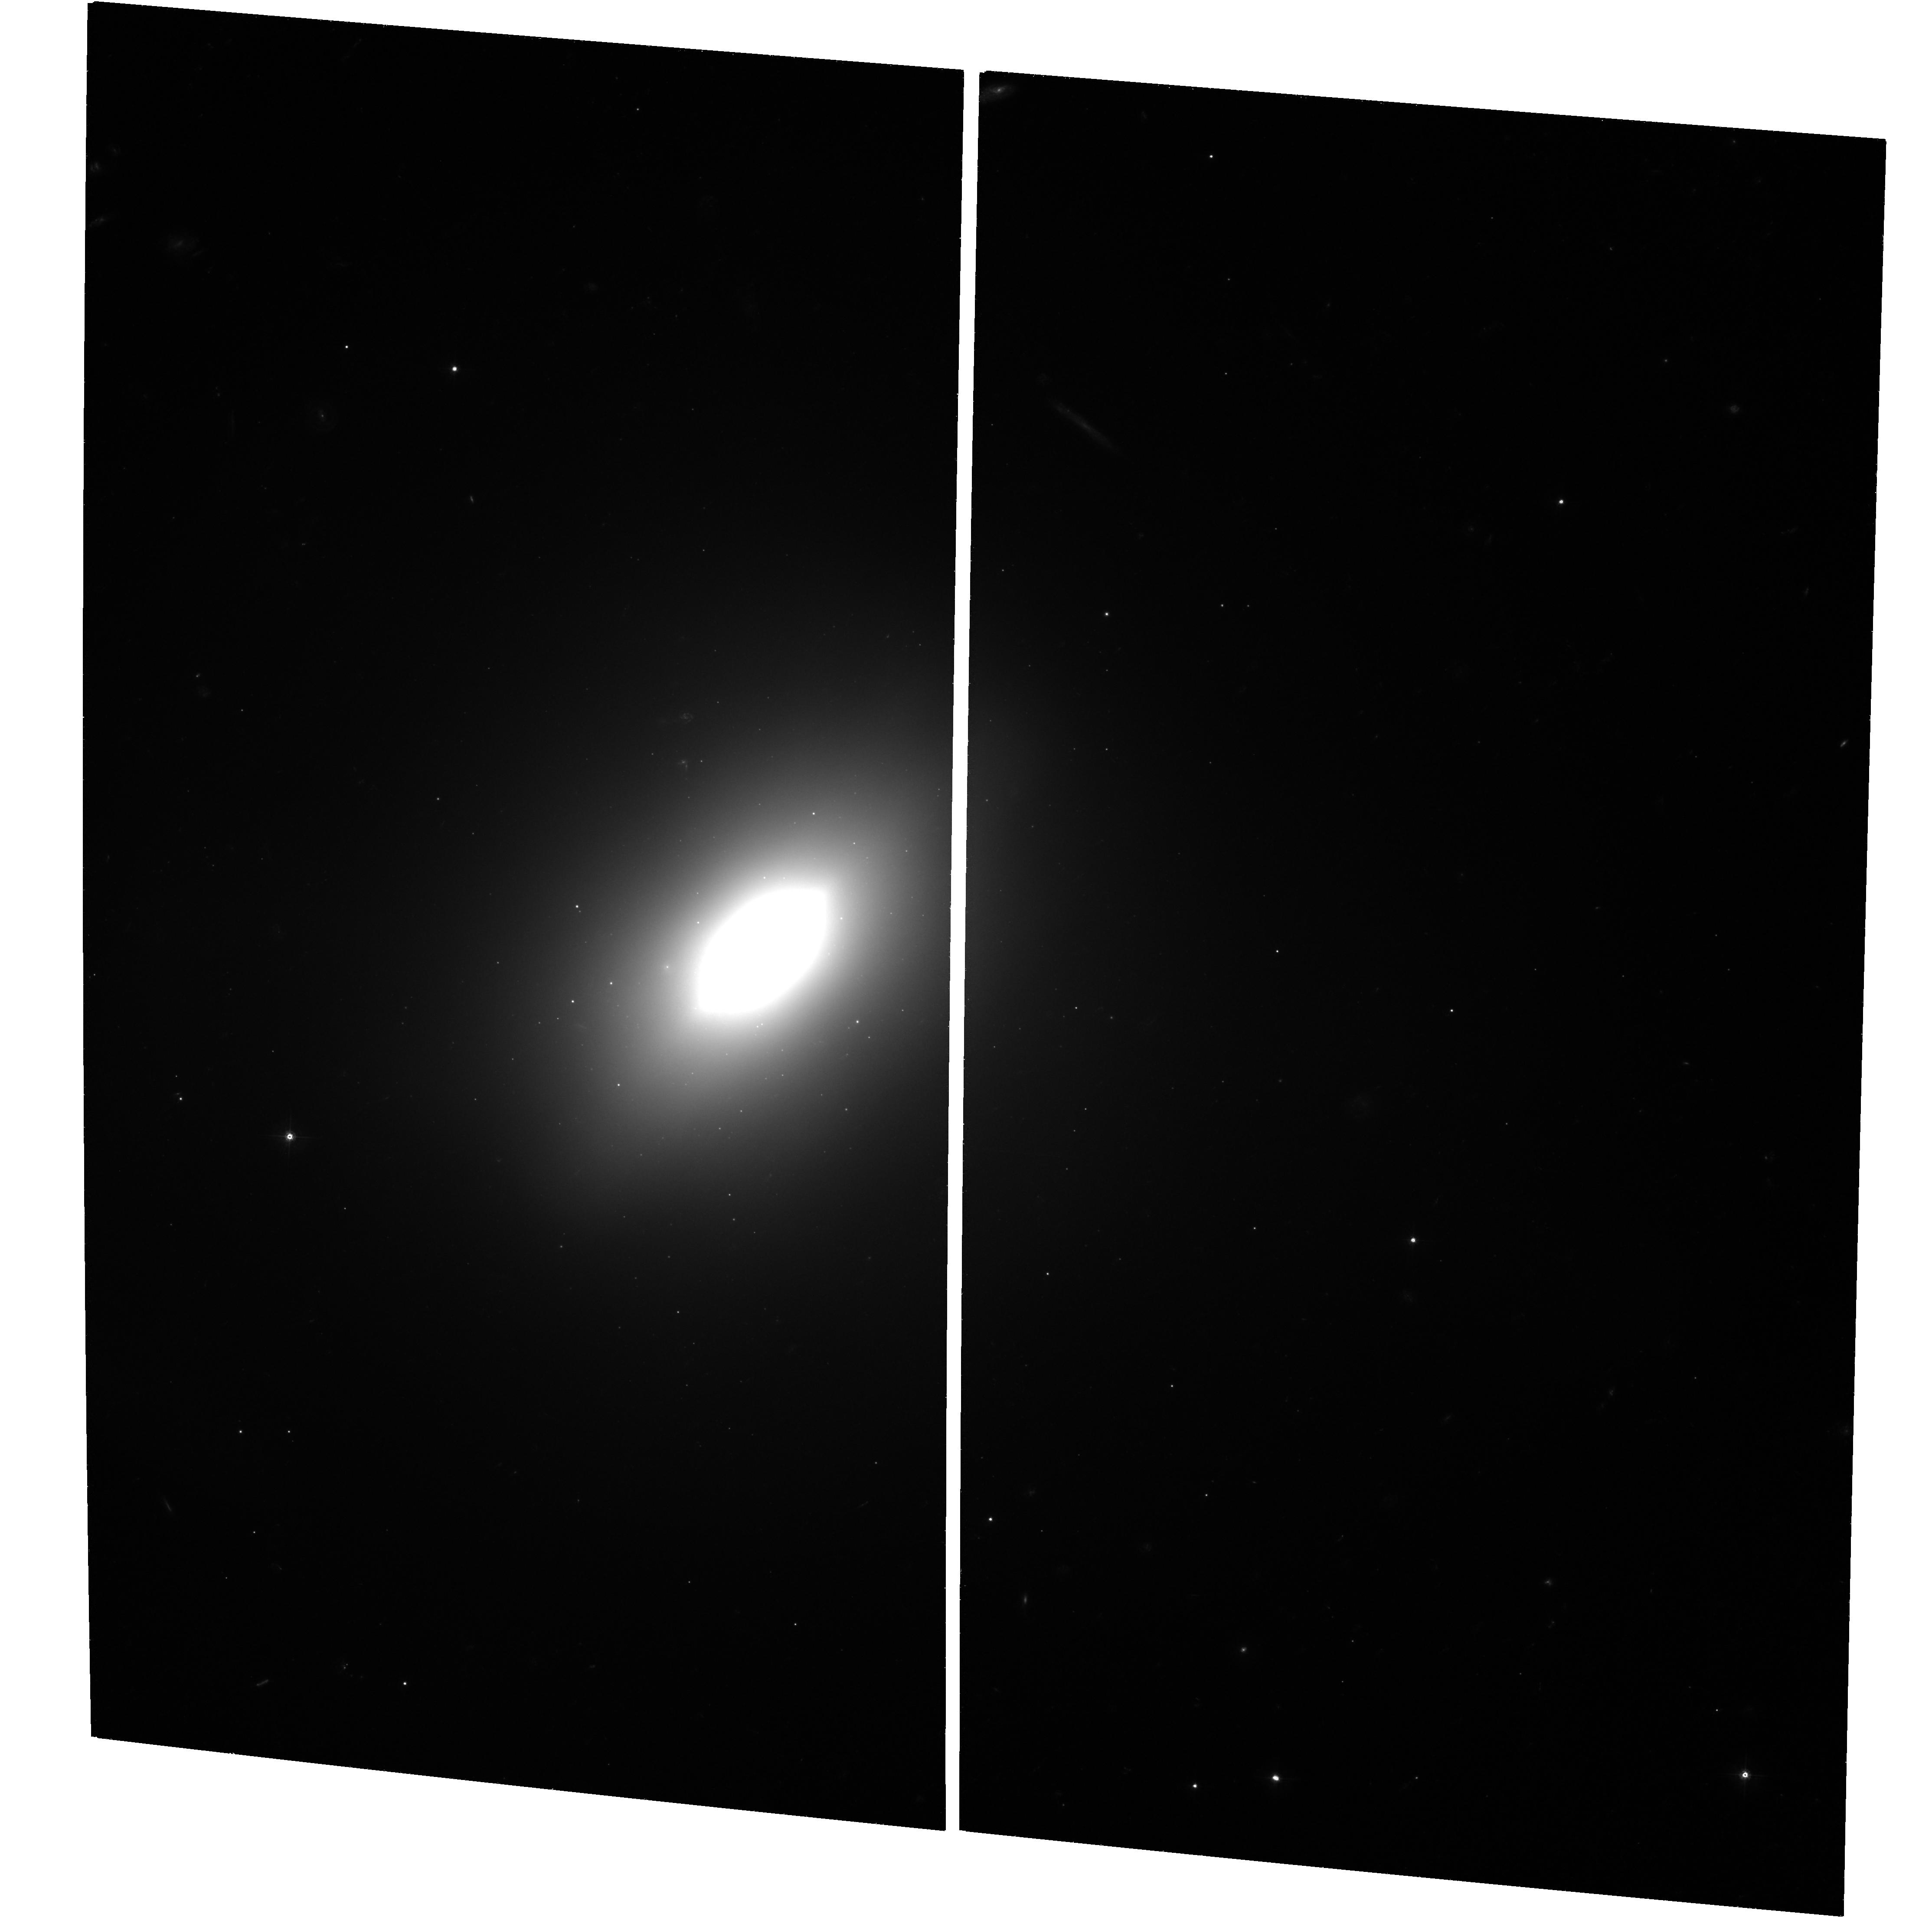
Target: NGC3610. Instrument: ACS/WFC. Filter: F555W. Exposure: 1.8 h. Observation ID: hst_9409_03_acs_wfc_f555w_j6n203

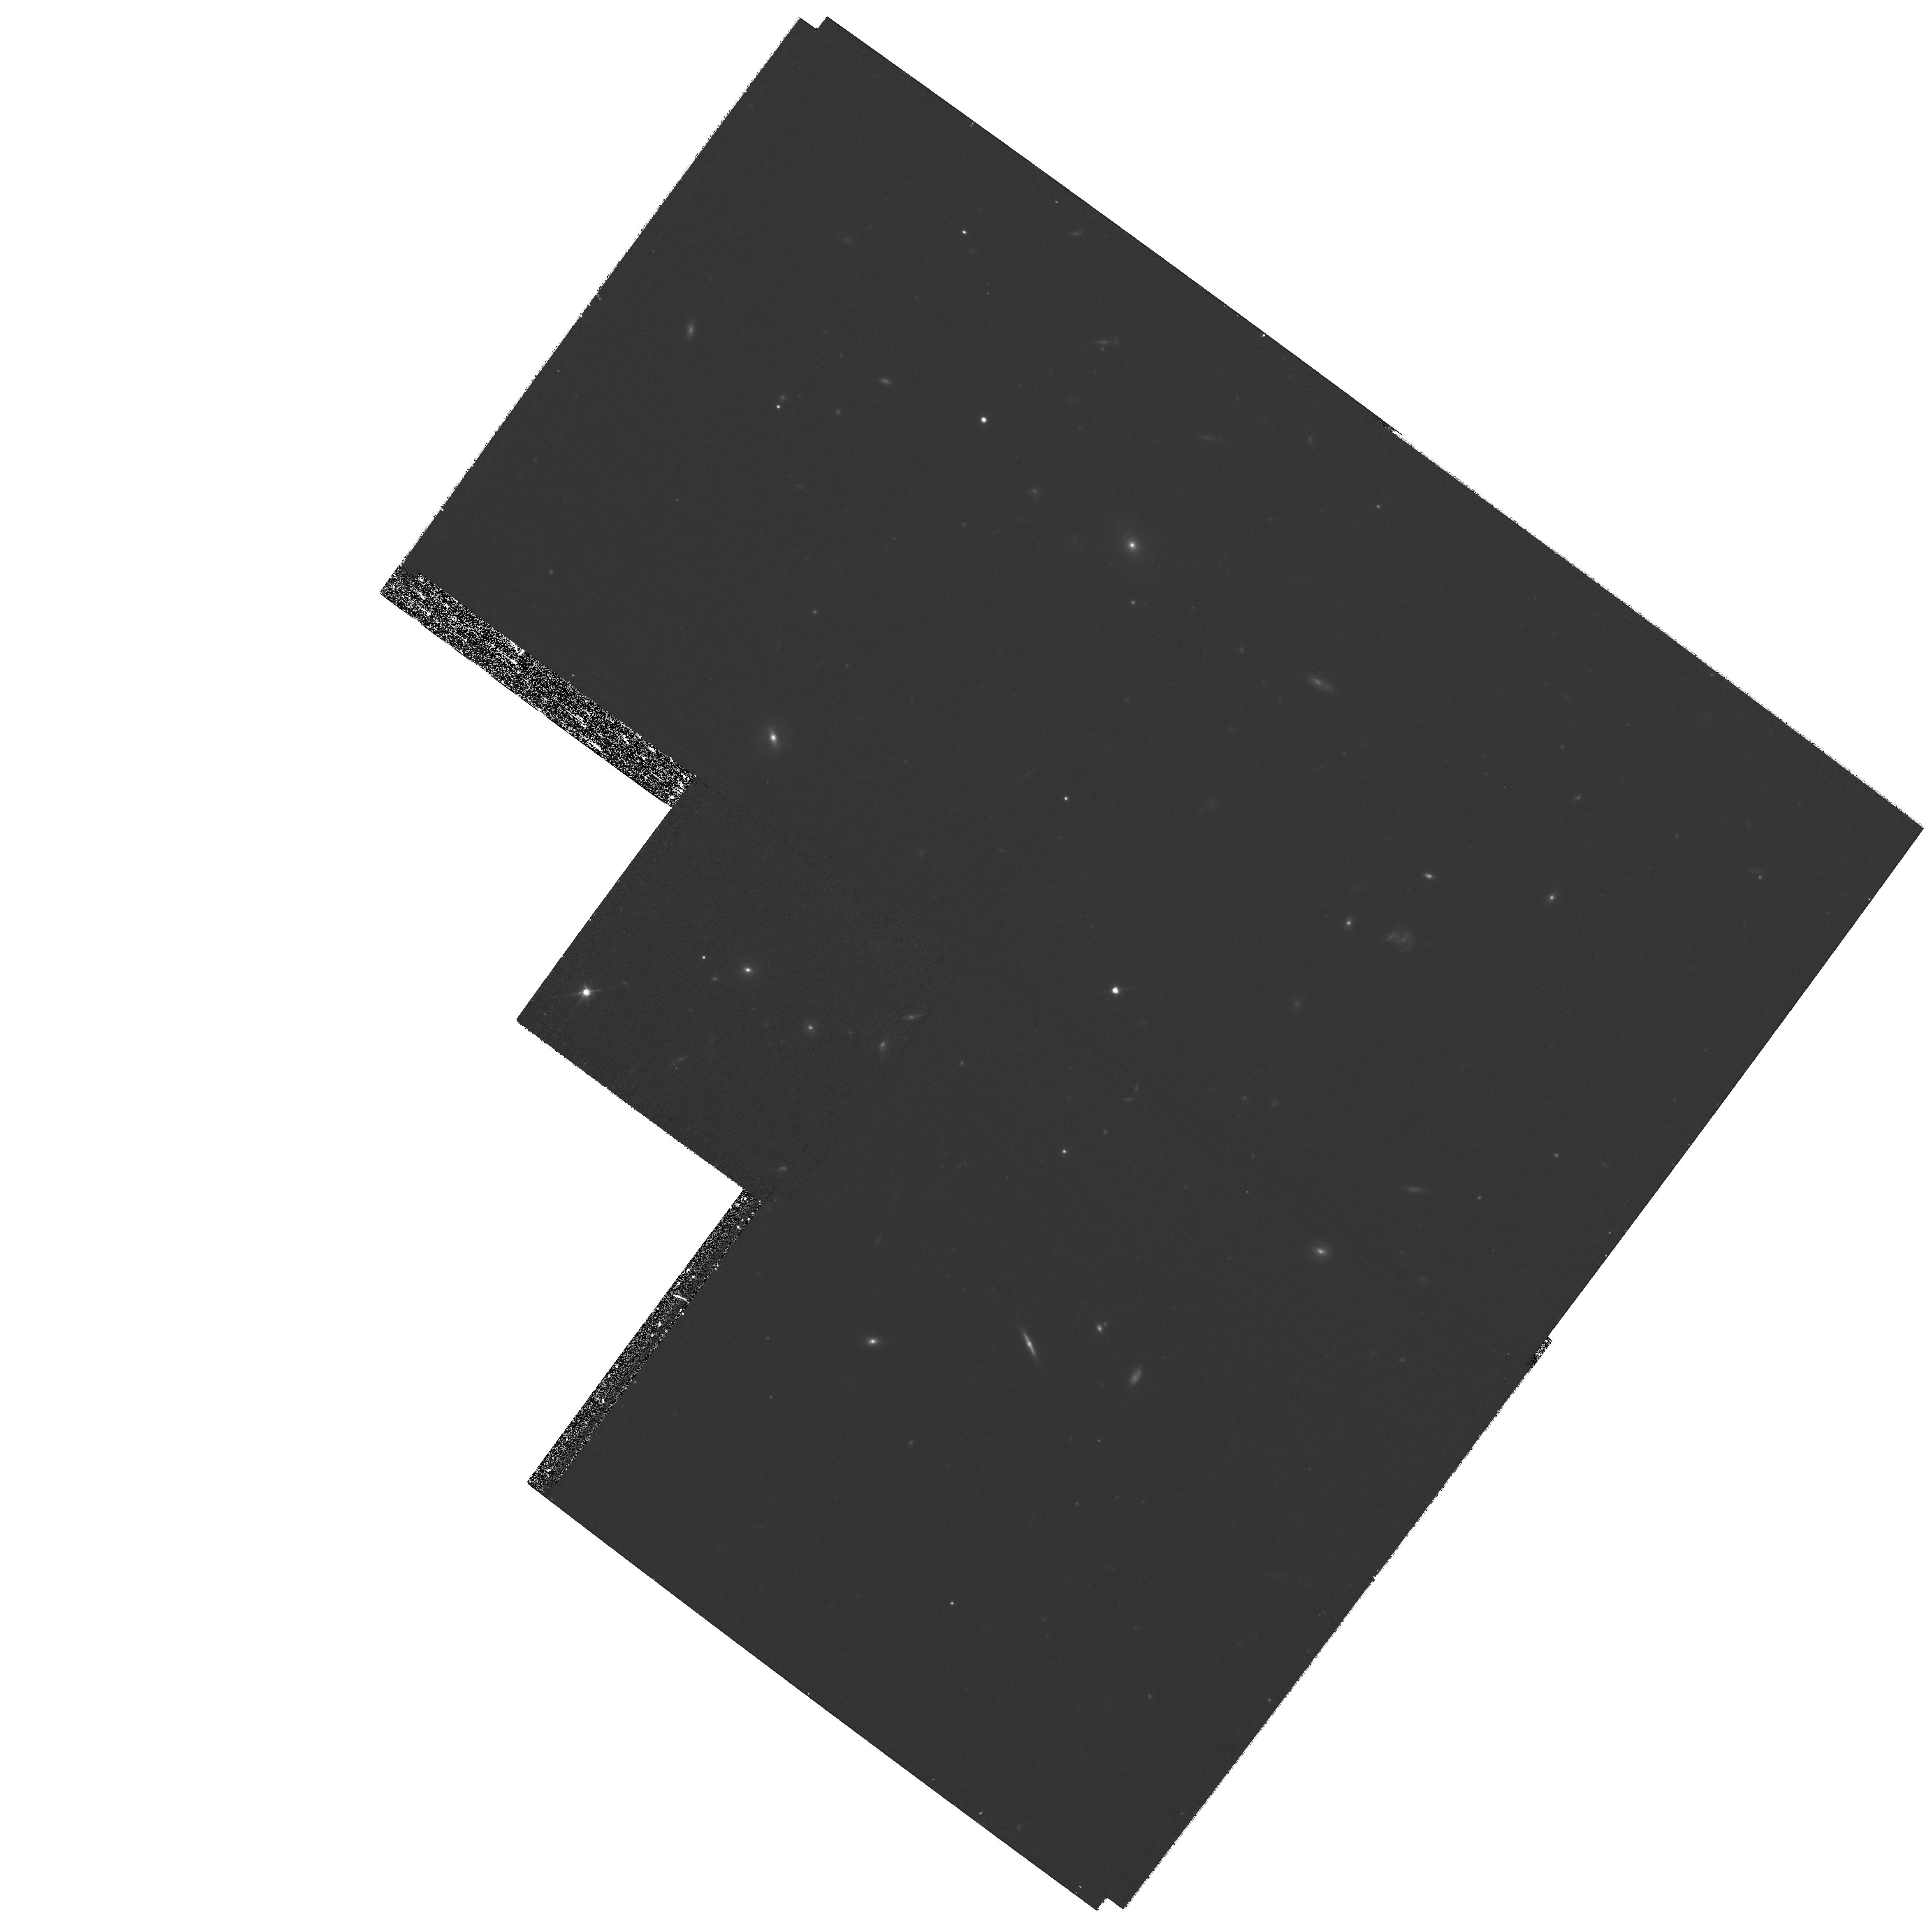
Target: NGC1316. Instrument: WFPC2/PC. Filter: F814W. Exposure: 50 min. Observation ID: hst_9409_01_wfpc2_pc_f814w_u6n201

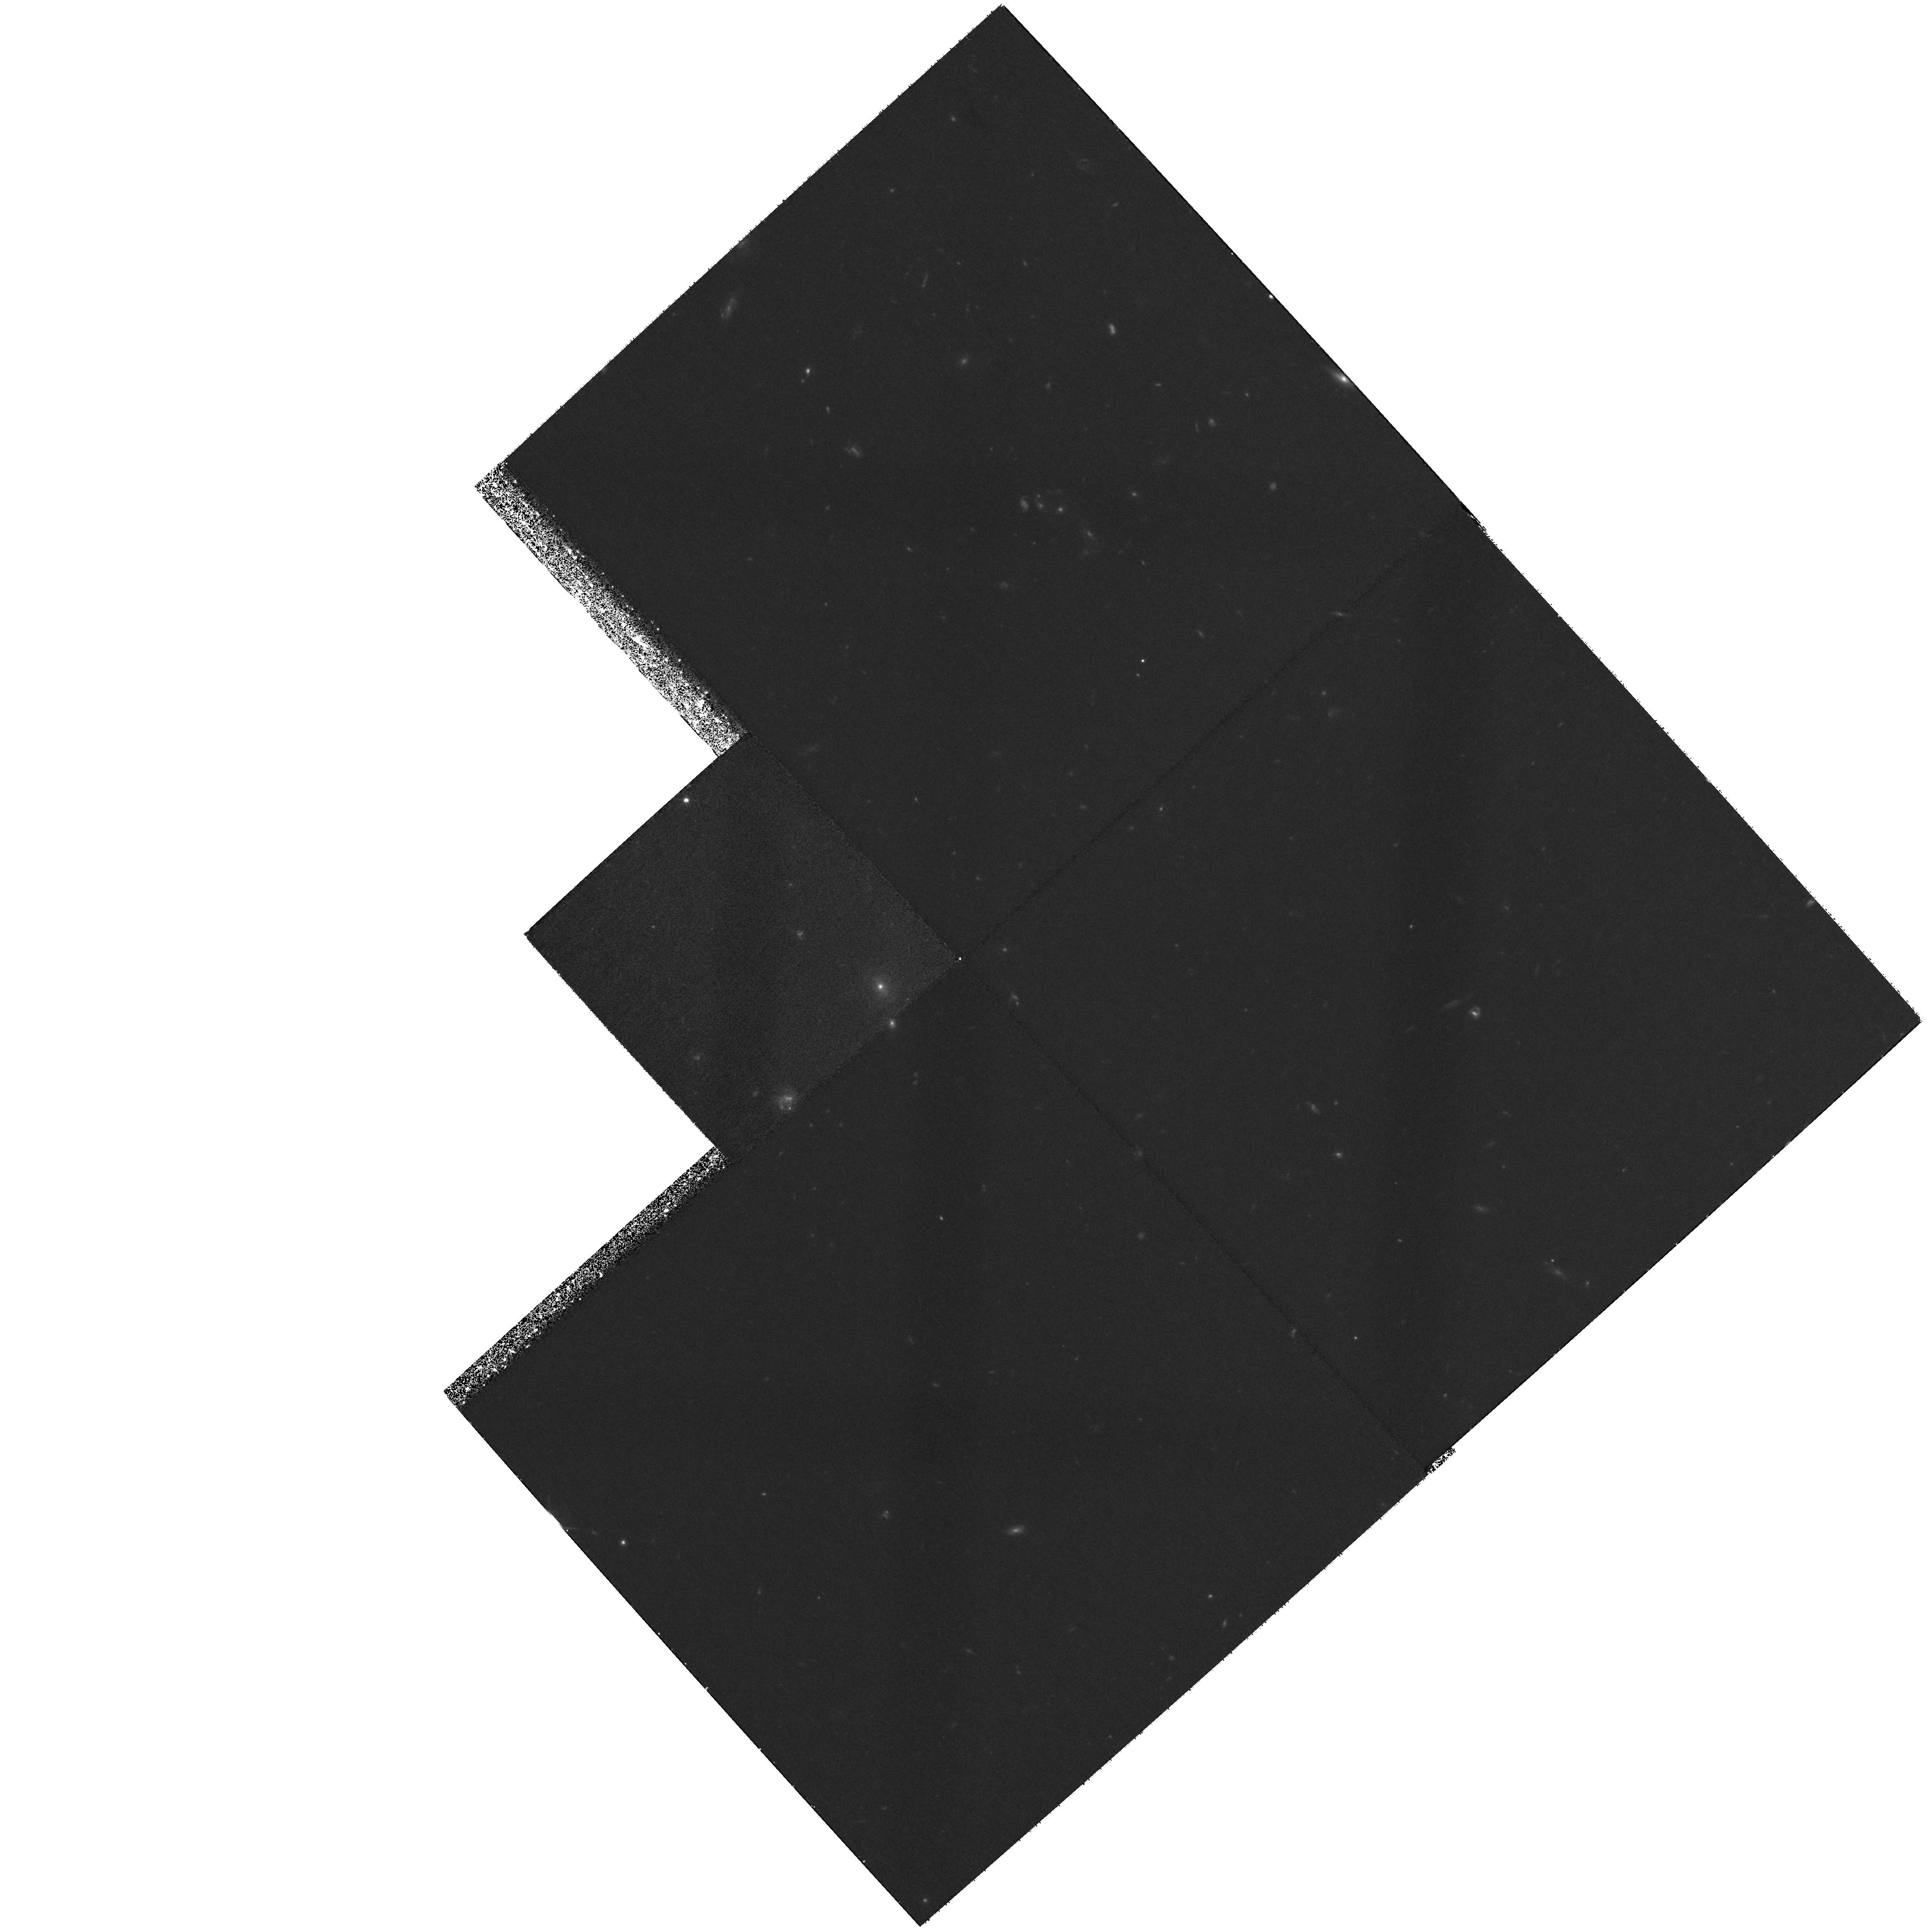
Target: field at RA 169.729°, Dec 58.718°. Instrument: WFPC2/PC. Filter: F555W. Exposure: 1.3 h. Observation ID: hst_9409_03_wfpc2_pc_f555w_u6n203

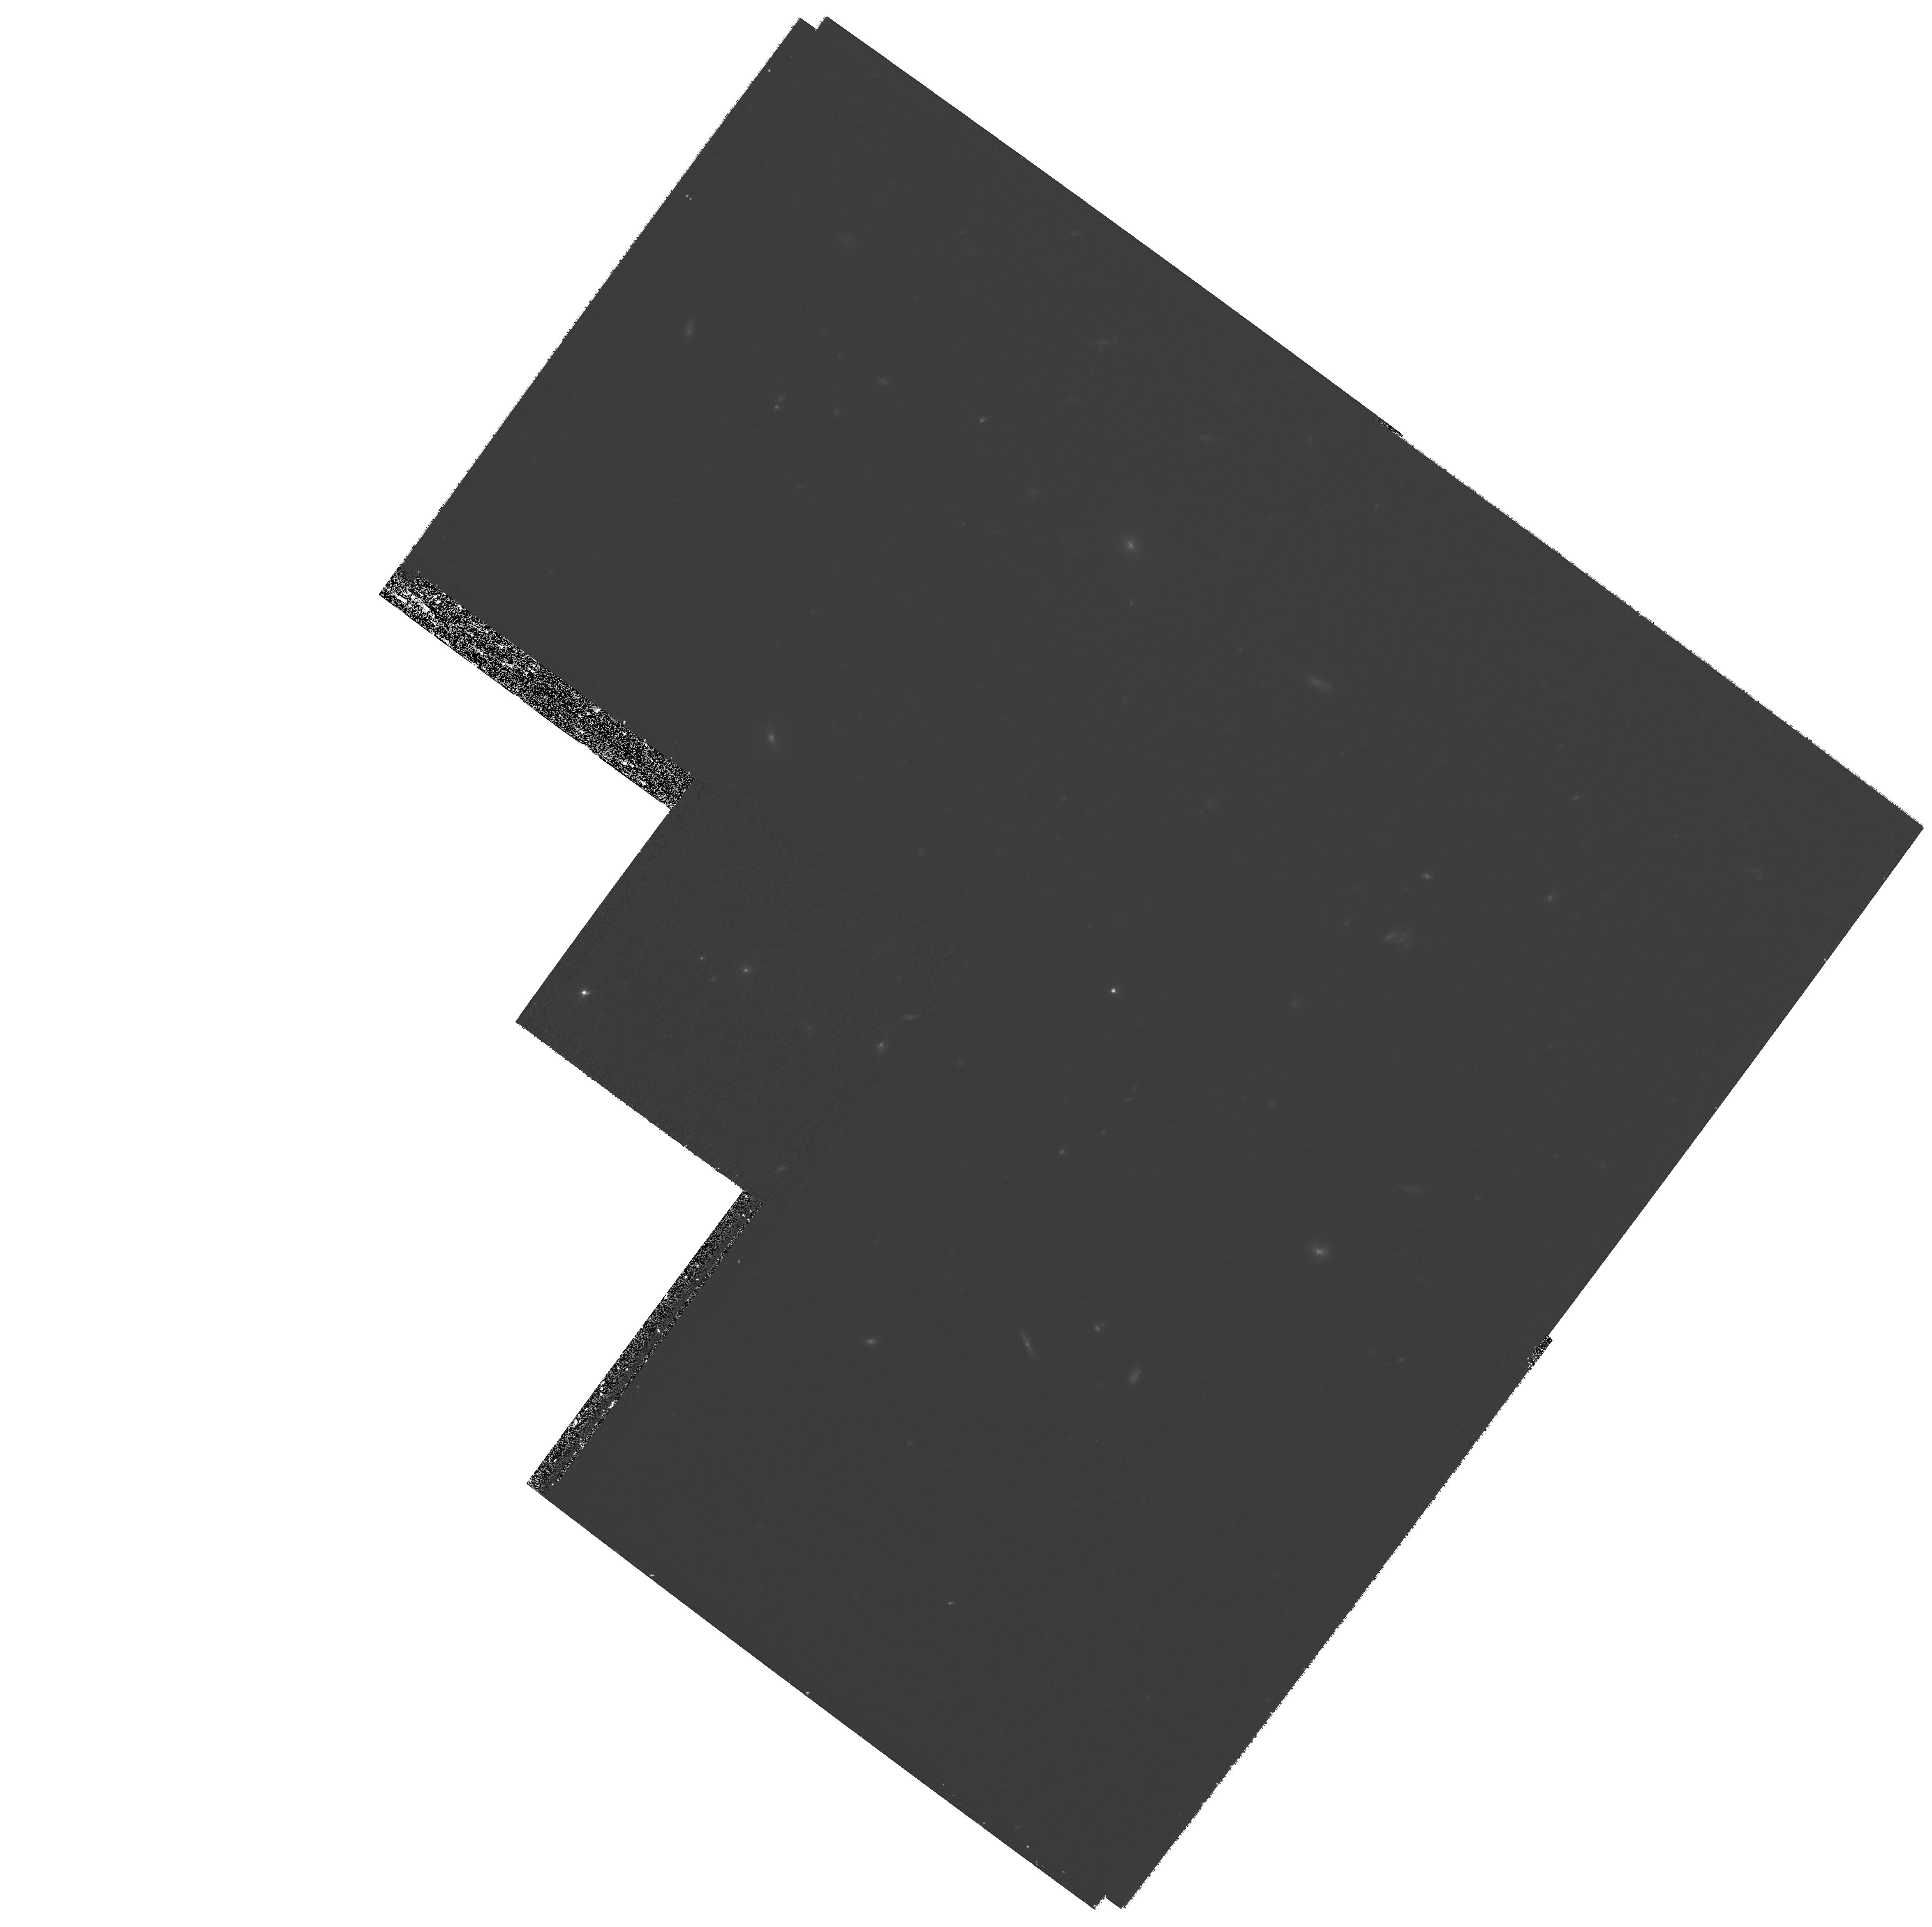
Target: MULTIPLE. Instrument: WFPC2/PC. Filter: F555W. Exposure: 1 h. Observation ID: hst_9409_02_wfpc2_pc_f555w_u6n202

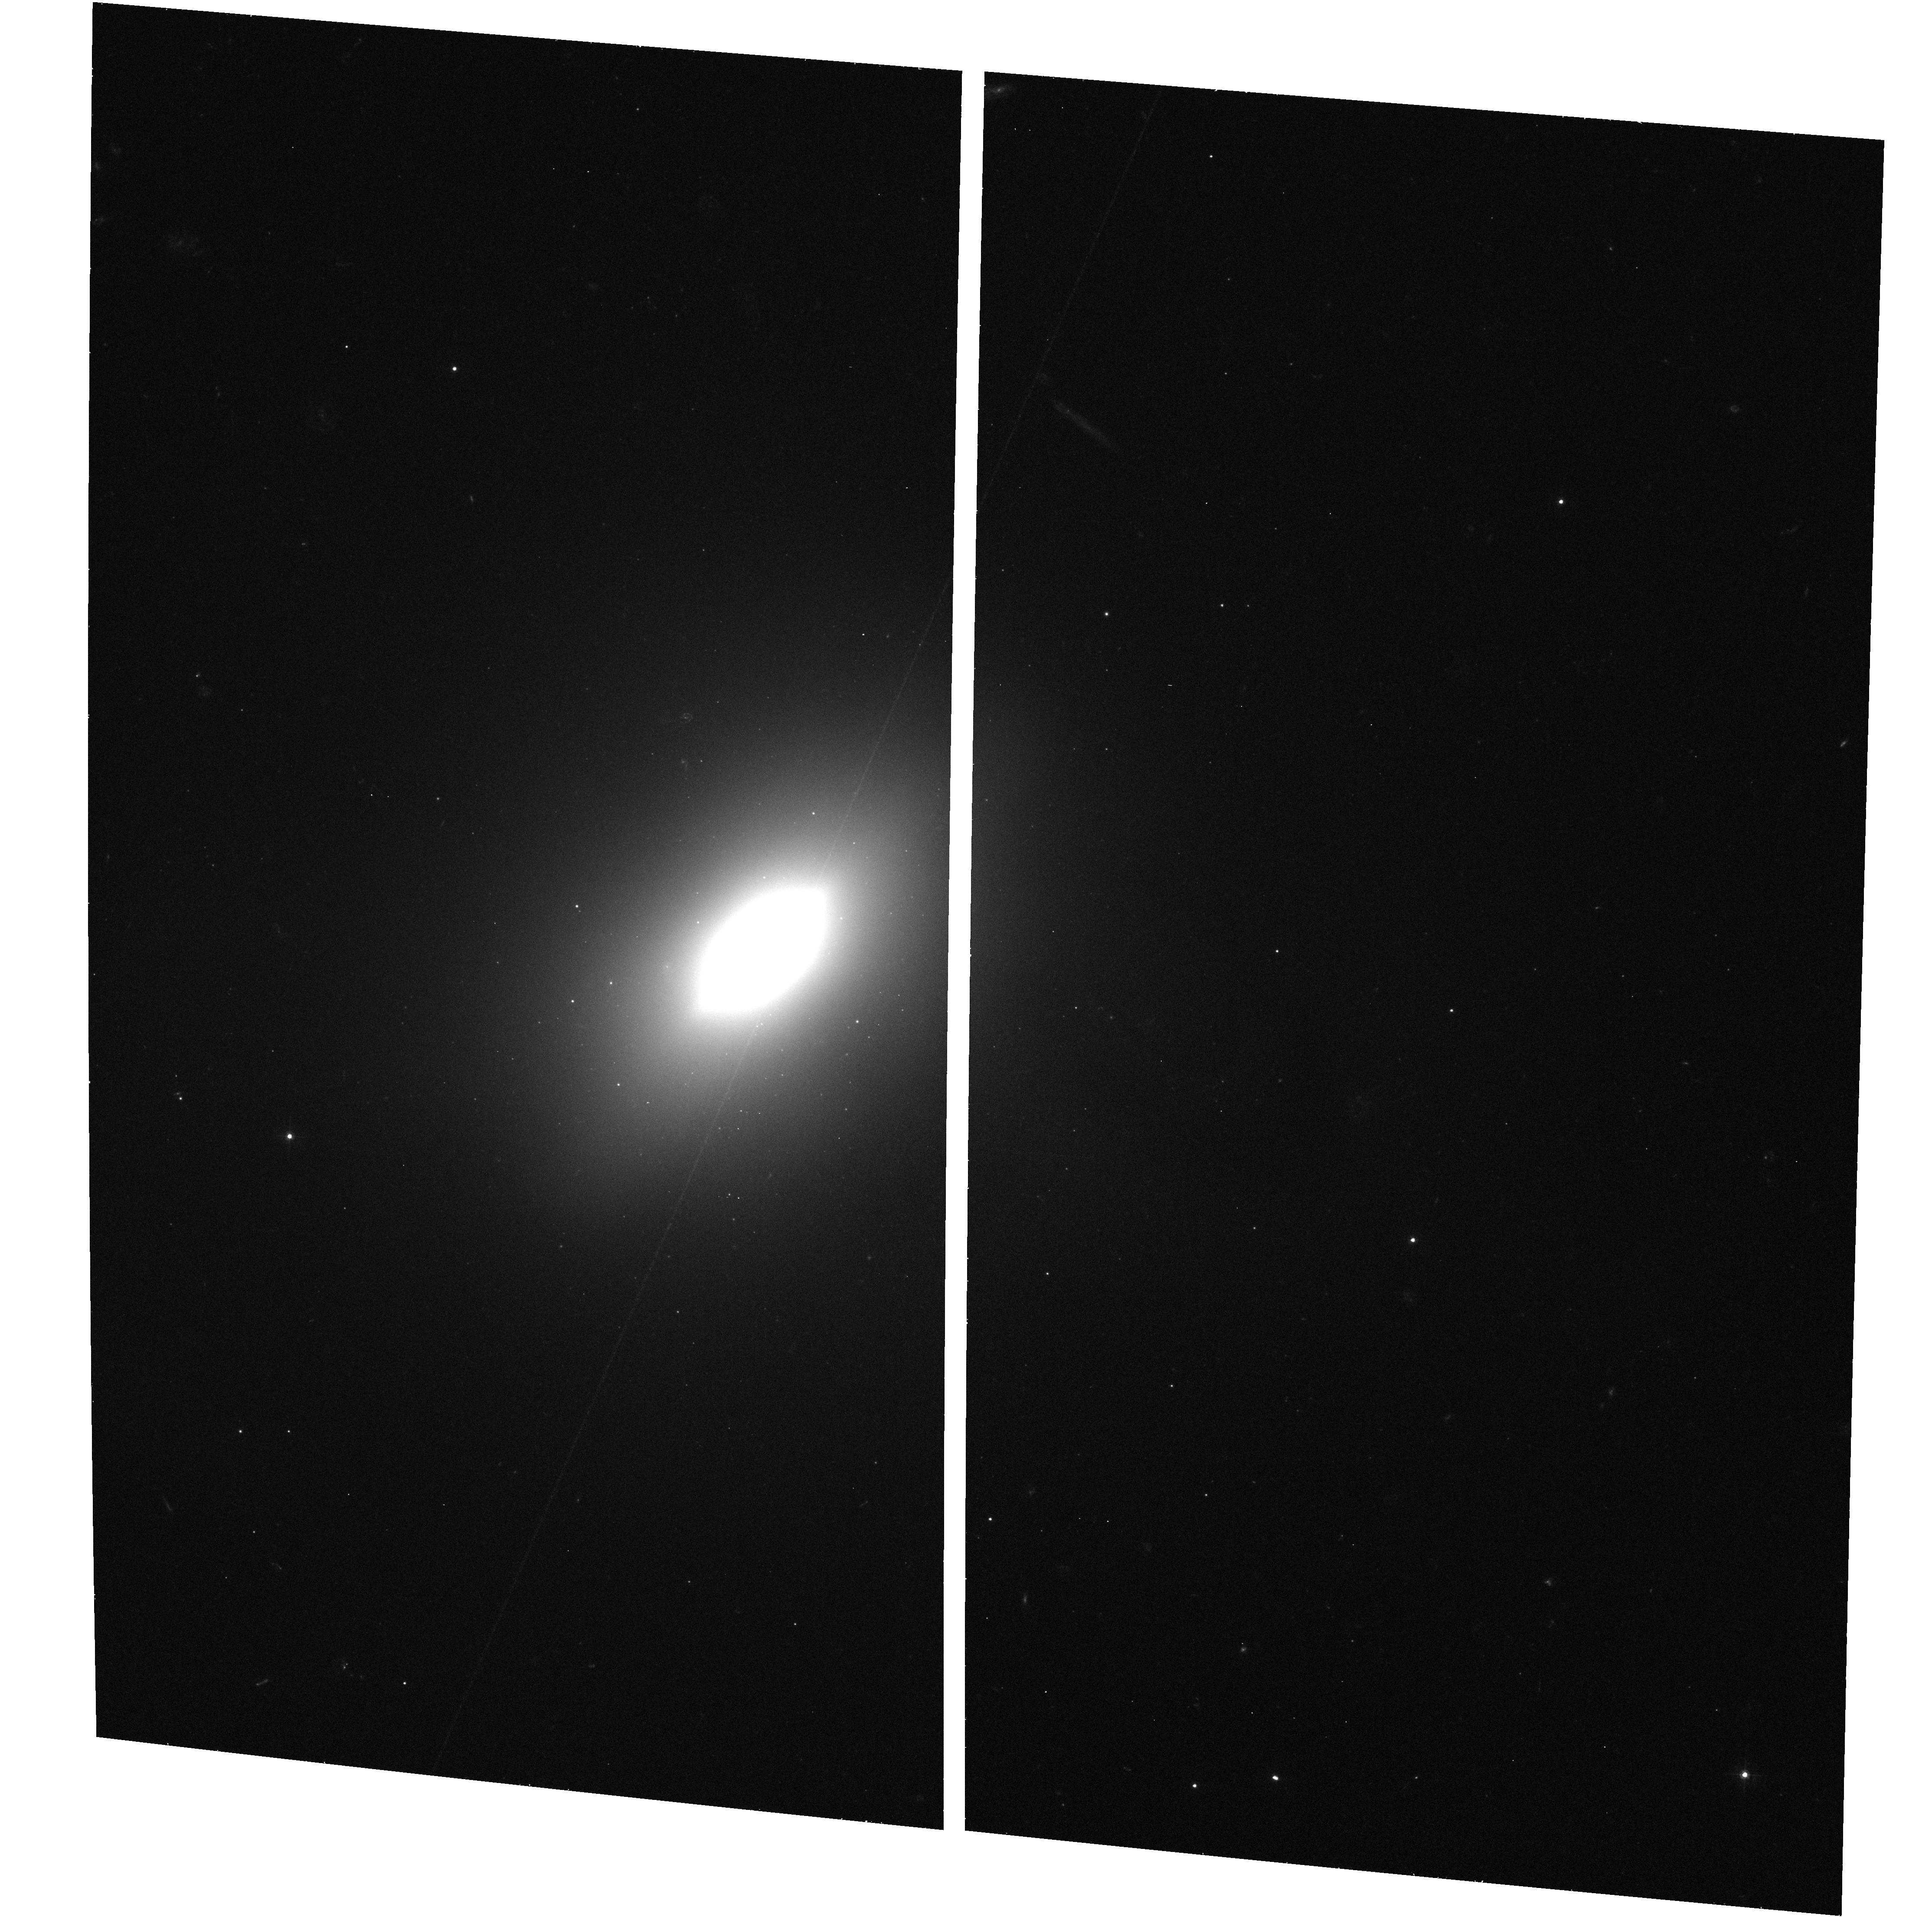
Target: NGC3610. Instrument: ACS/WFC. Filter: F435W. Exposure: 18 min. Observation ID: hst_9409_03_acs_wfc_f435w_j6n203

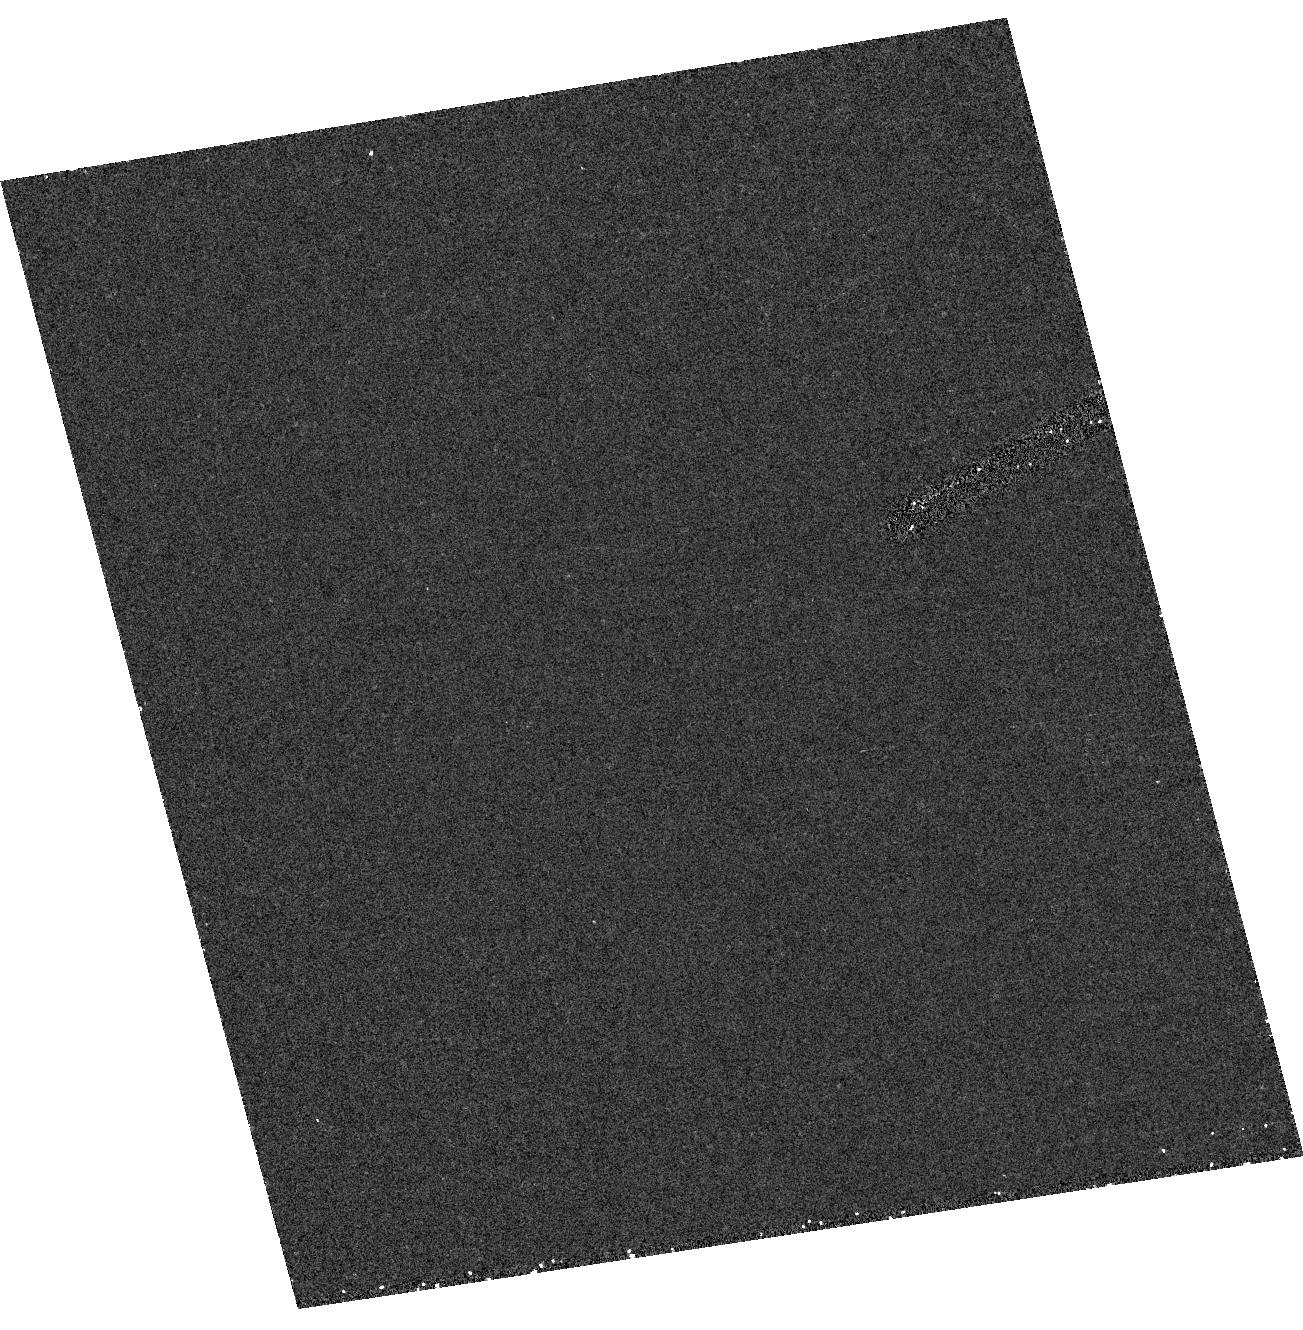
Target: field at RA 50.674°, Dec -37.208°. Instrument: ACS/HRC. Filter: F220W. Exposure: 26 min. Observation ID: hst_9409_01_acs_hrc_f220w_j6n201

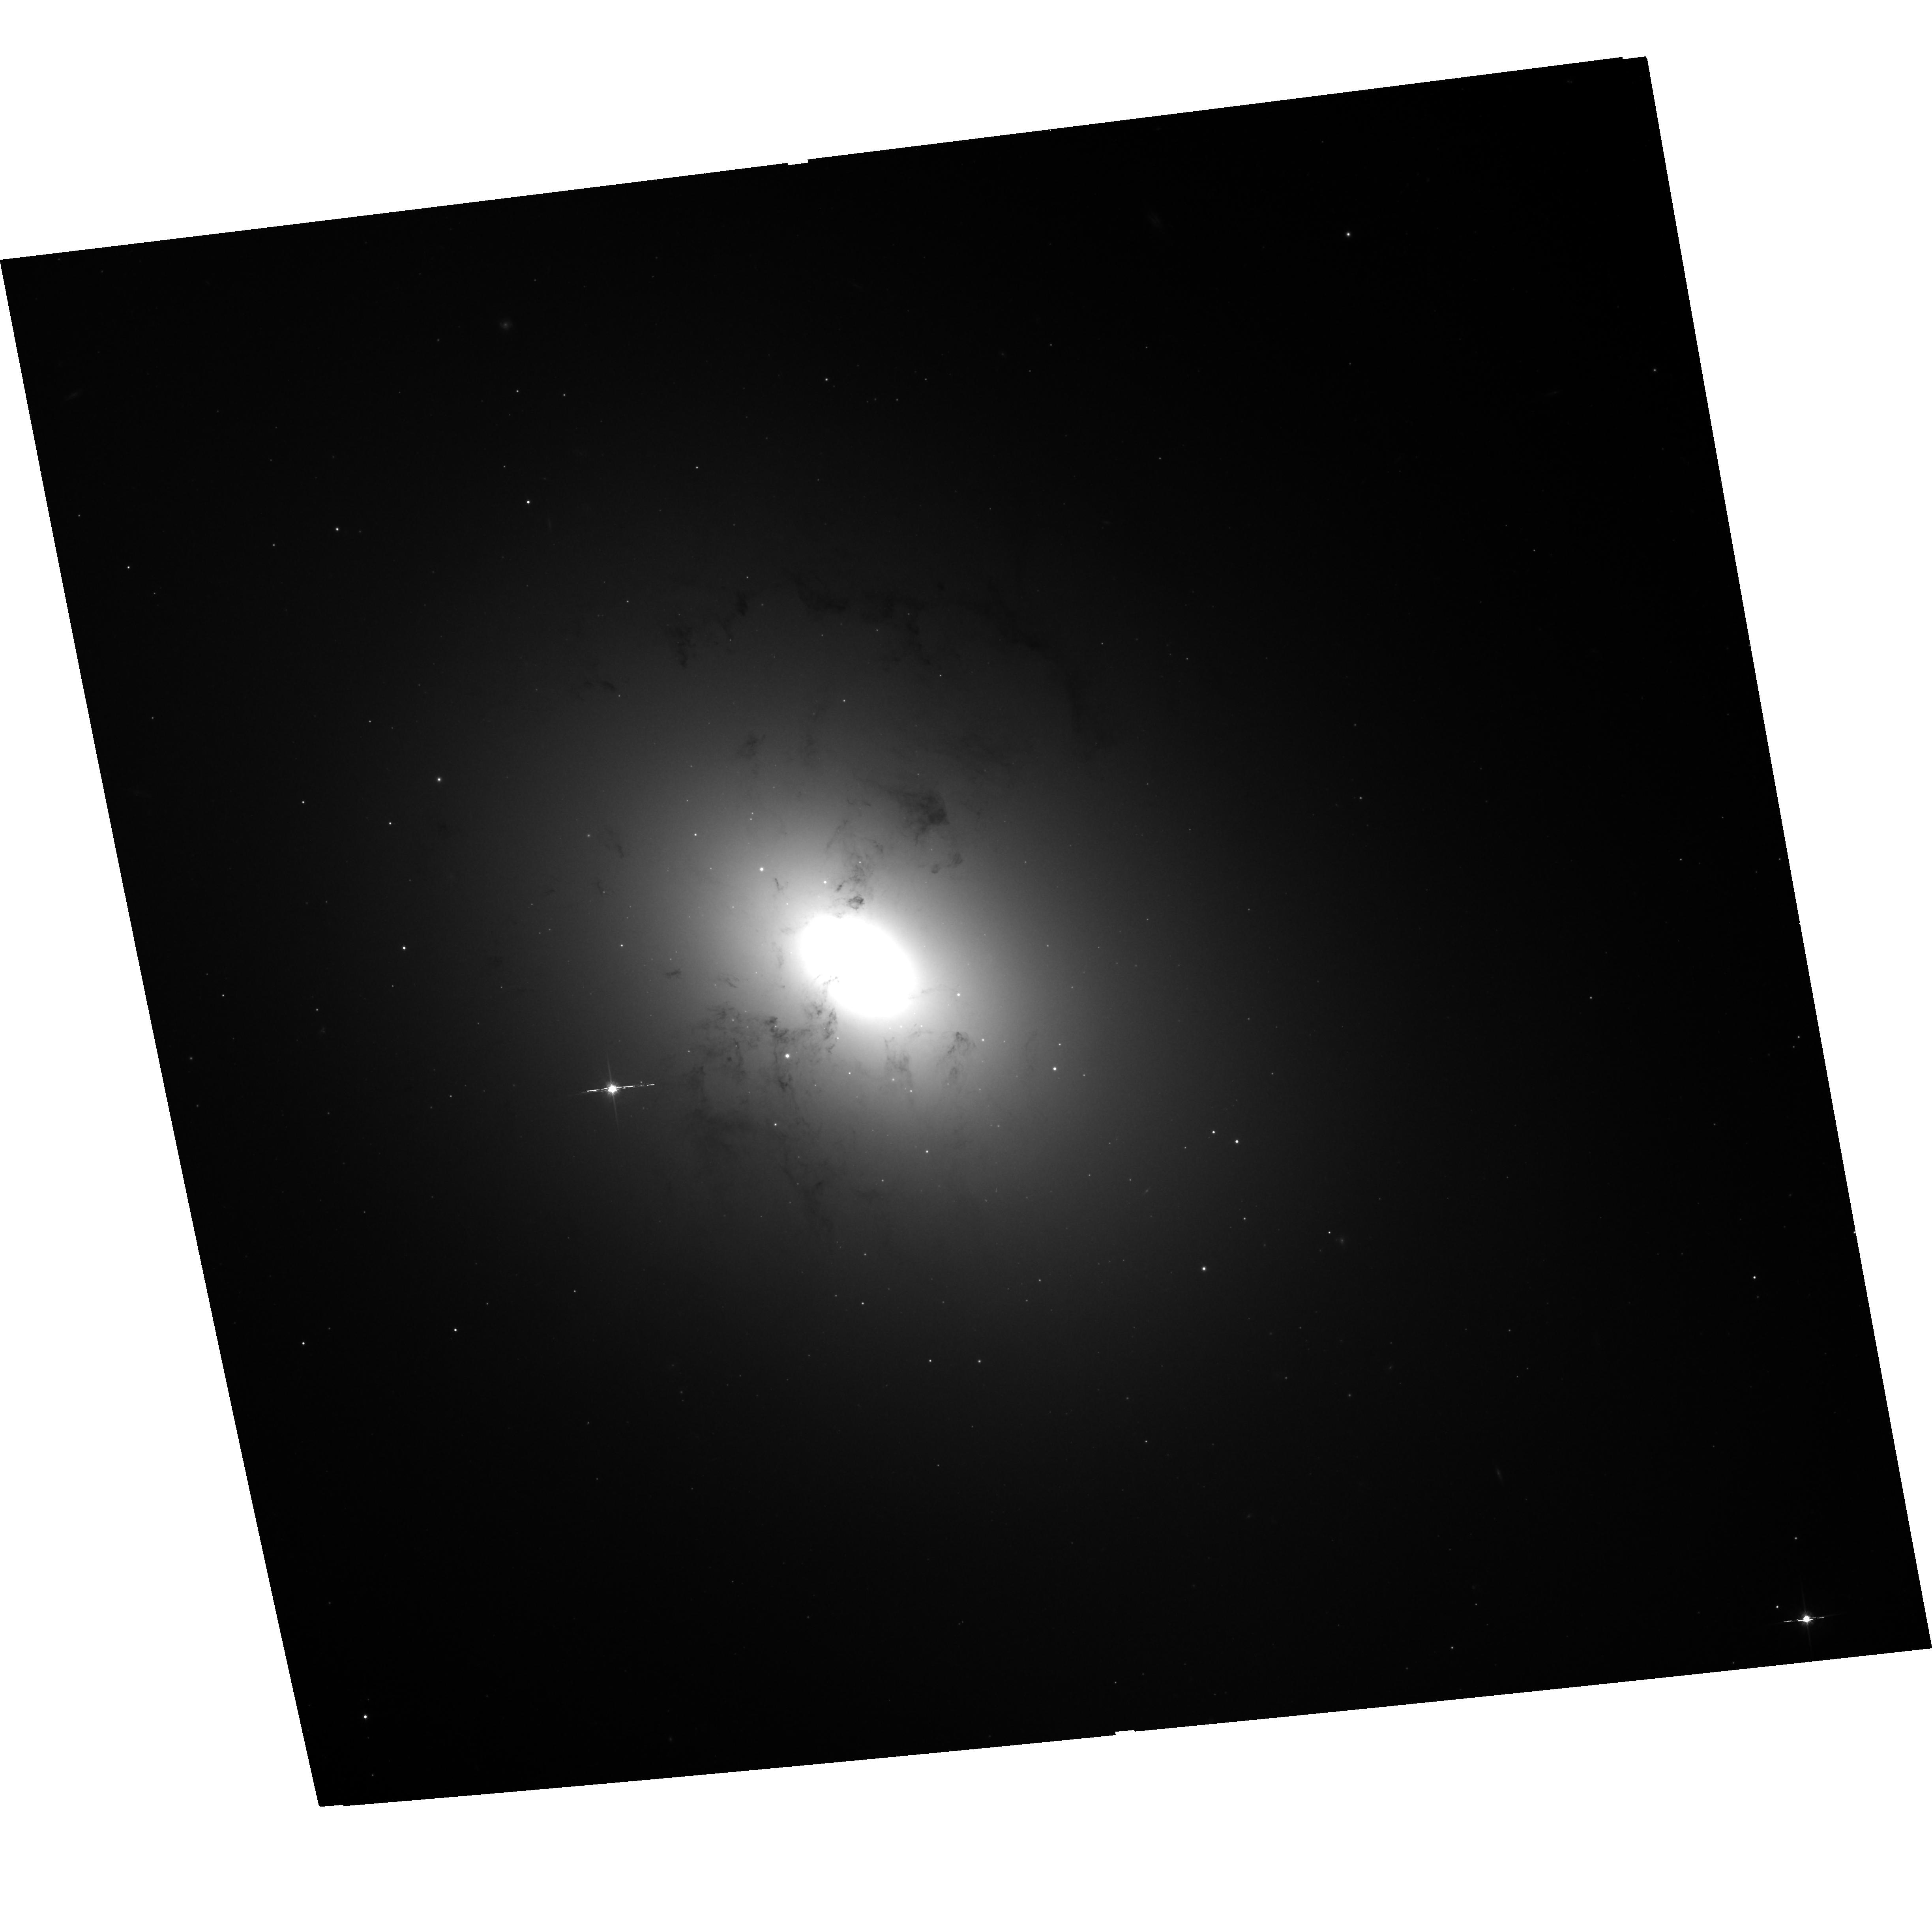
Target: NGC1316. Instrument: ACS/WFC. Filter: F814W. Exposure: 1.4 h. Observation ID: hst_9409_01_acs_wfc_f814w_j6n201

The Evolution of Globular Cluster Systems in Merger Remnants (PI: Goudfrooij, Paul)

Mergers seem to have played a major role in determining the shapes and dynamics of elliptical galaxies. A few galactic mergers still occur and offer valuable clues to past evolutionary processes. Globular clusters formed during mergers are crucial probes for age-dating such events, and help shed light on the process of cluster formation and evolution. With young globulars in ongoing mergers now well studied, we propose to make deep ACS observations of intermediate-age globular clusters in two bona fide ellipticals: NGC 1316 and 3610. These ellipticals have line-strength indices, UBV colors, and fine structure indicative of their being 2 -- 4 Gyr old merger remnants. Past HST+WFPC2 observations have shown that they also possess significant numbers of intermediate-age globulars as part of their bimodal cluster populations. We plan to use the new HST+ACS observations to (1) measure high-accuracy BVI colors for clusters up to ~ 2 -- 3 mag fainter than ever before, (2) use these colors to separate first- and second-generation clusters, and (3) determine the luminosity functions of the two kinds of clusters to 3 -- 4 mag past the peak for old globulars. Deep dithered BVI images form a crucial part of our observing strategy. This program should permit---for the first time---to directly detect the predicted evolution of the cluster luminosity function from a power law for young clusters to the Gaussian distribution typical of old globulars.